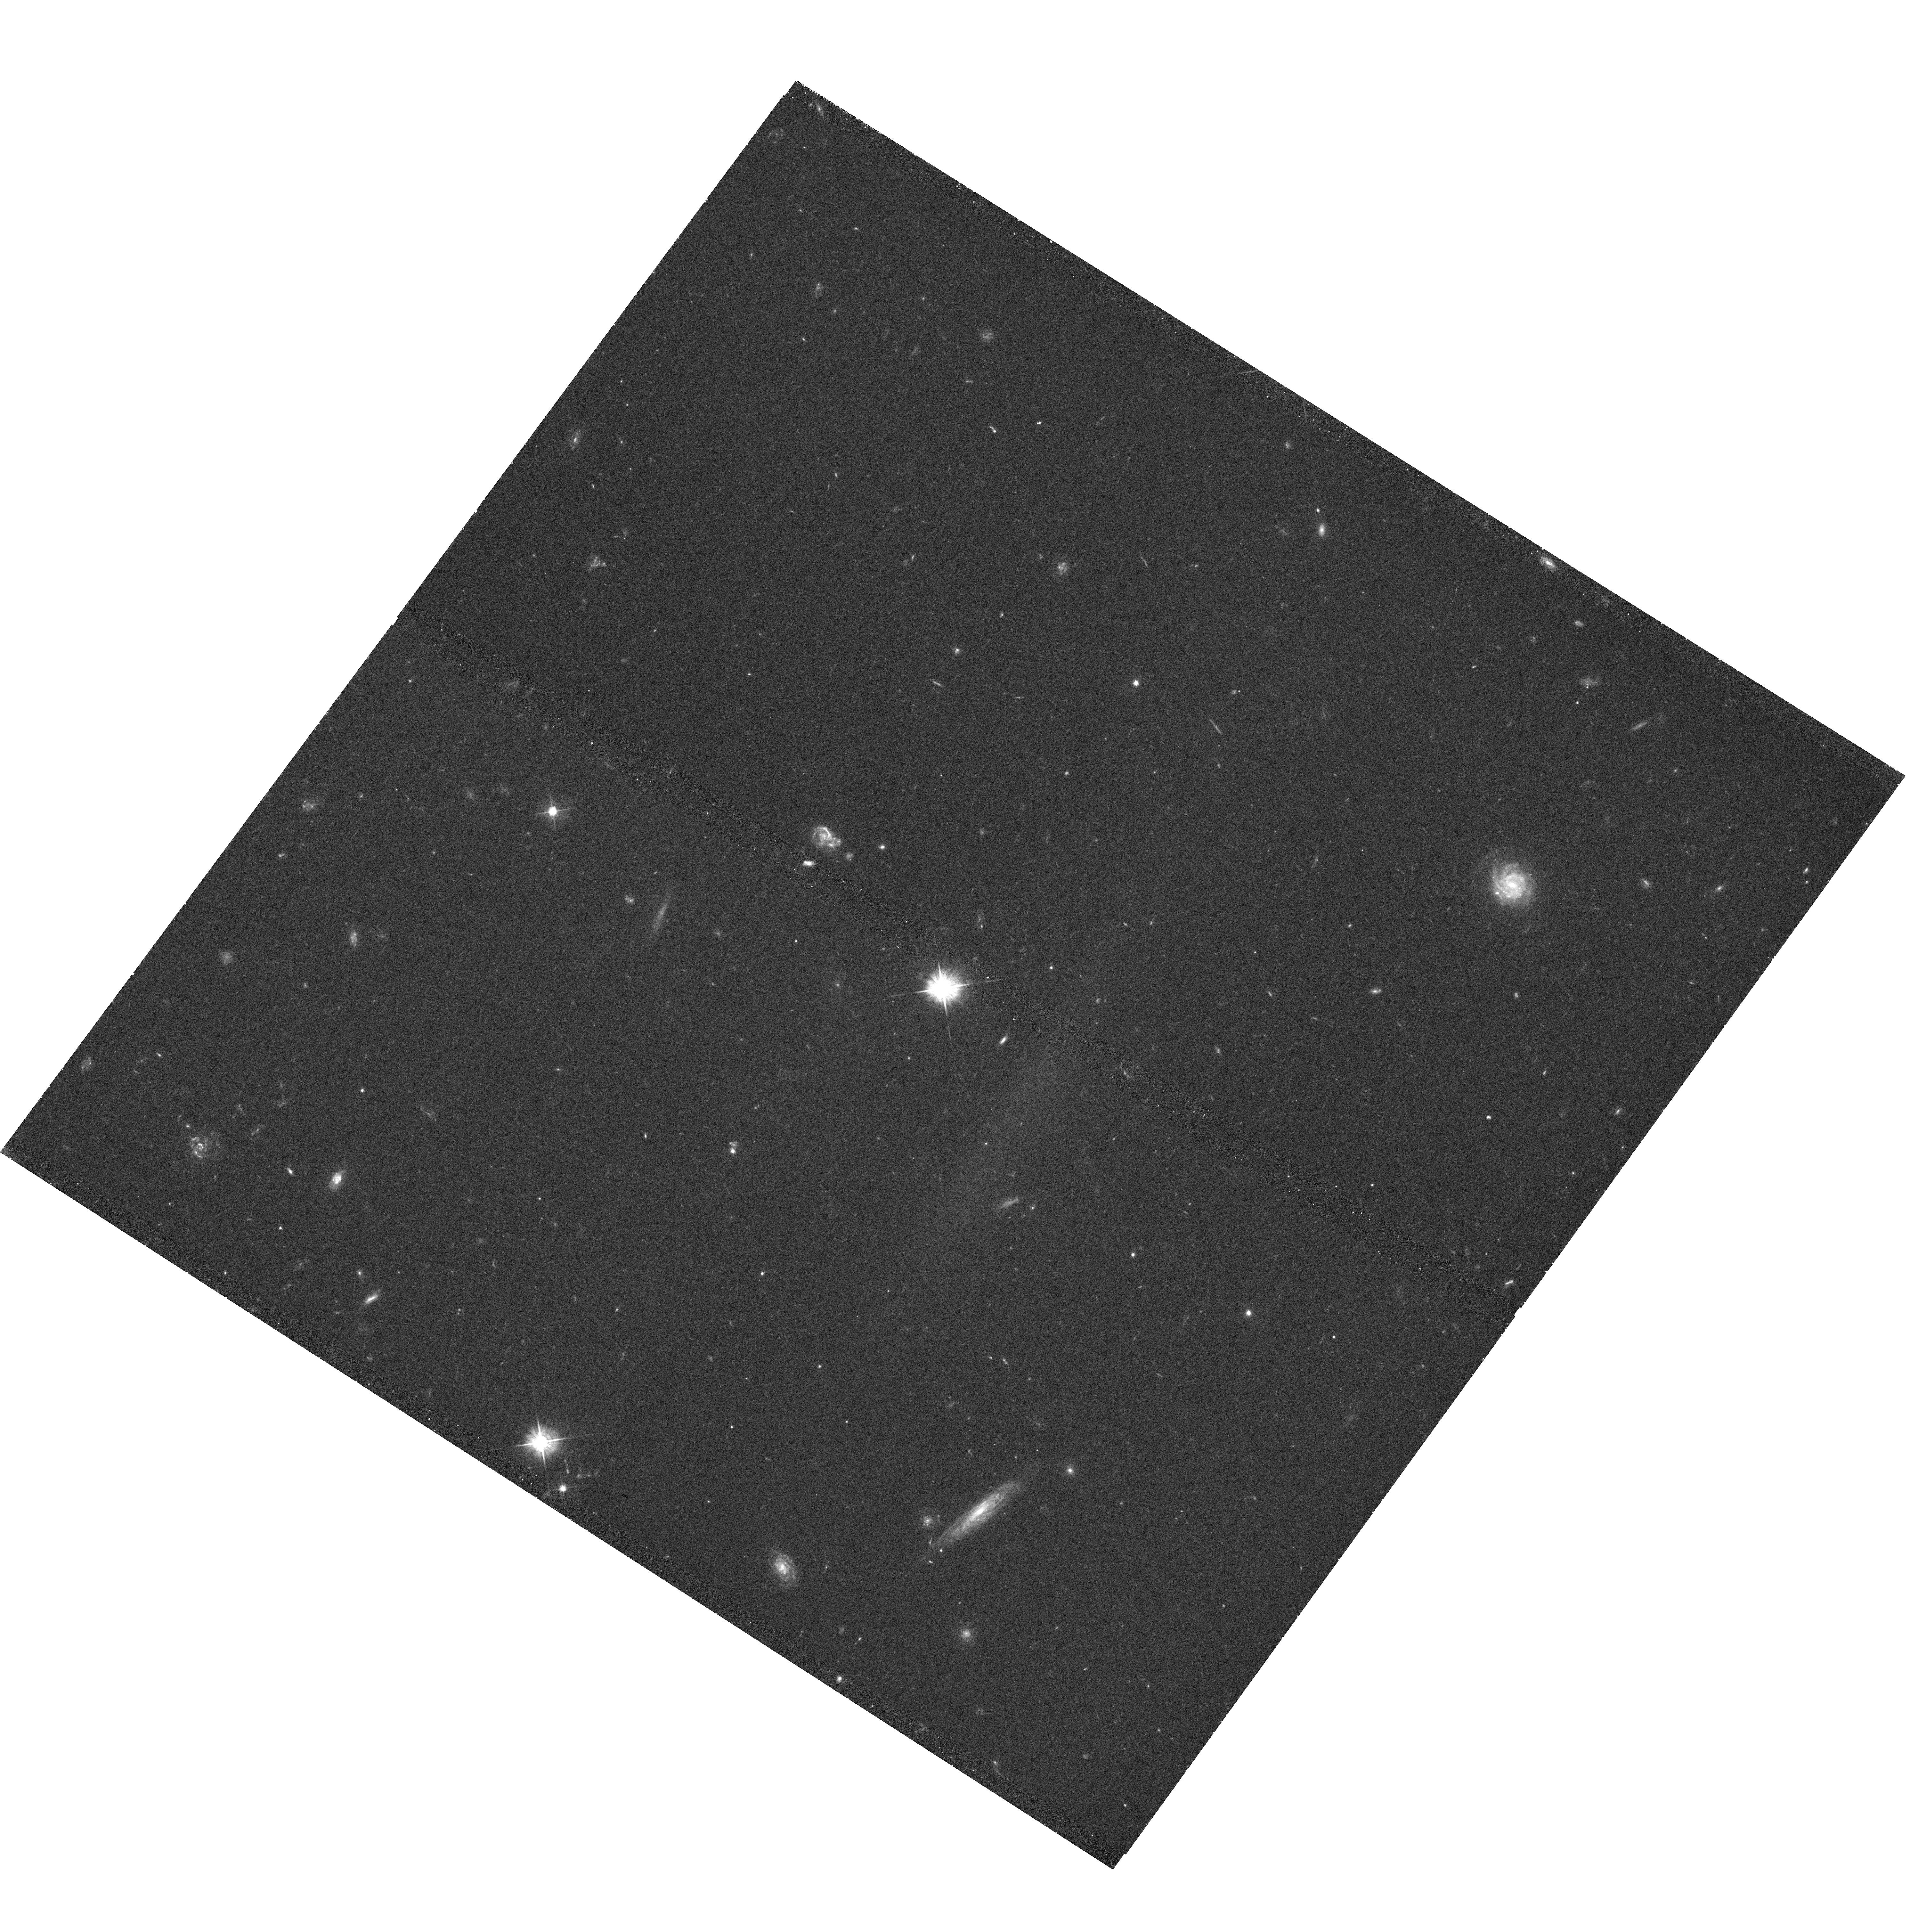
Target: Q1549-1
Instrument: WFC3/UVIS
Filter: F475W
Exposure: 42 min
Observation ID: hst_11638_05_wfc3_uvis_f475w_ib3t05

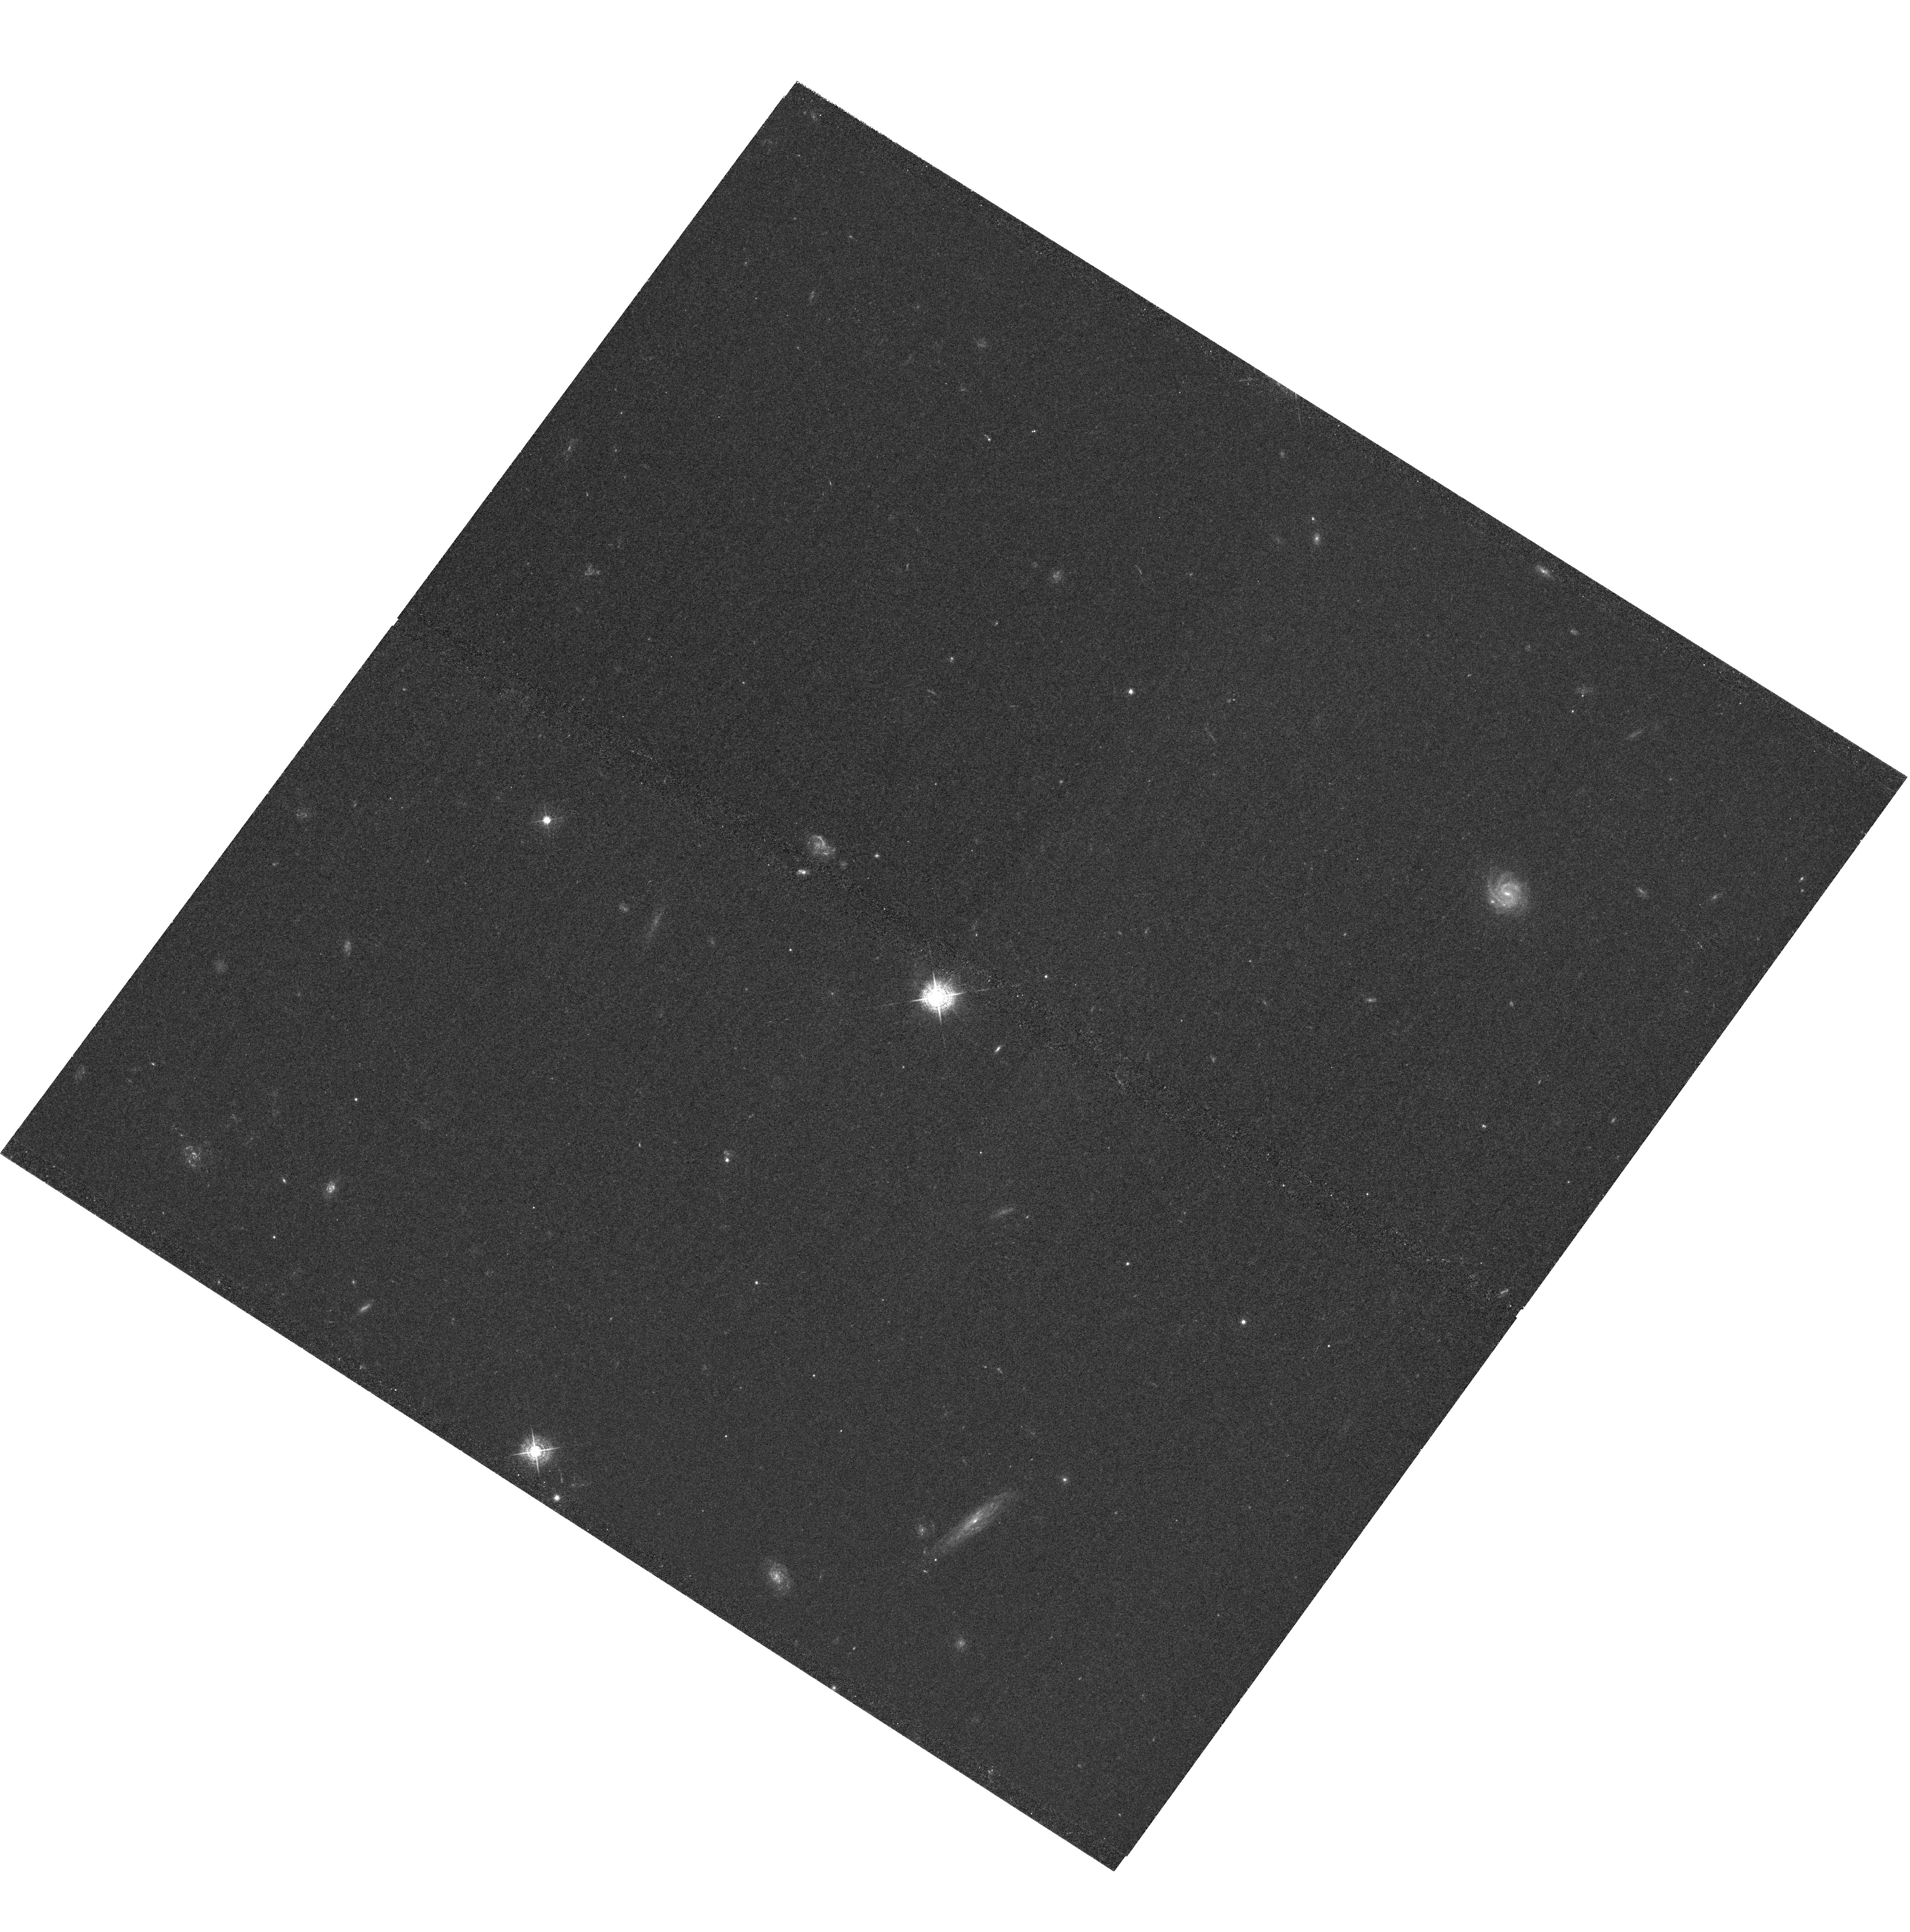
Target: Q1549-1
Instrument: WFC3/UVIS
Filter: F467M
Exposure: 3.3 h
Observation ID: hst_11638_06_wfc3_uvis_f467m_ib3t06

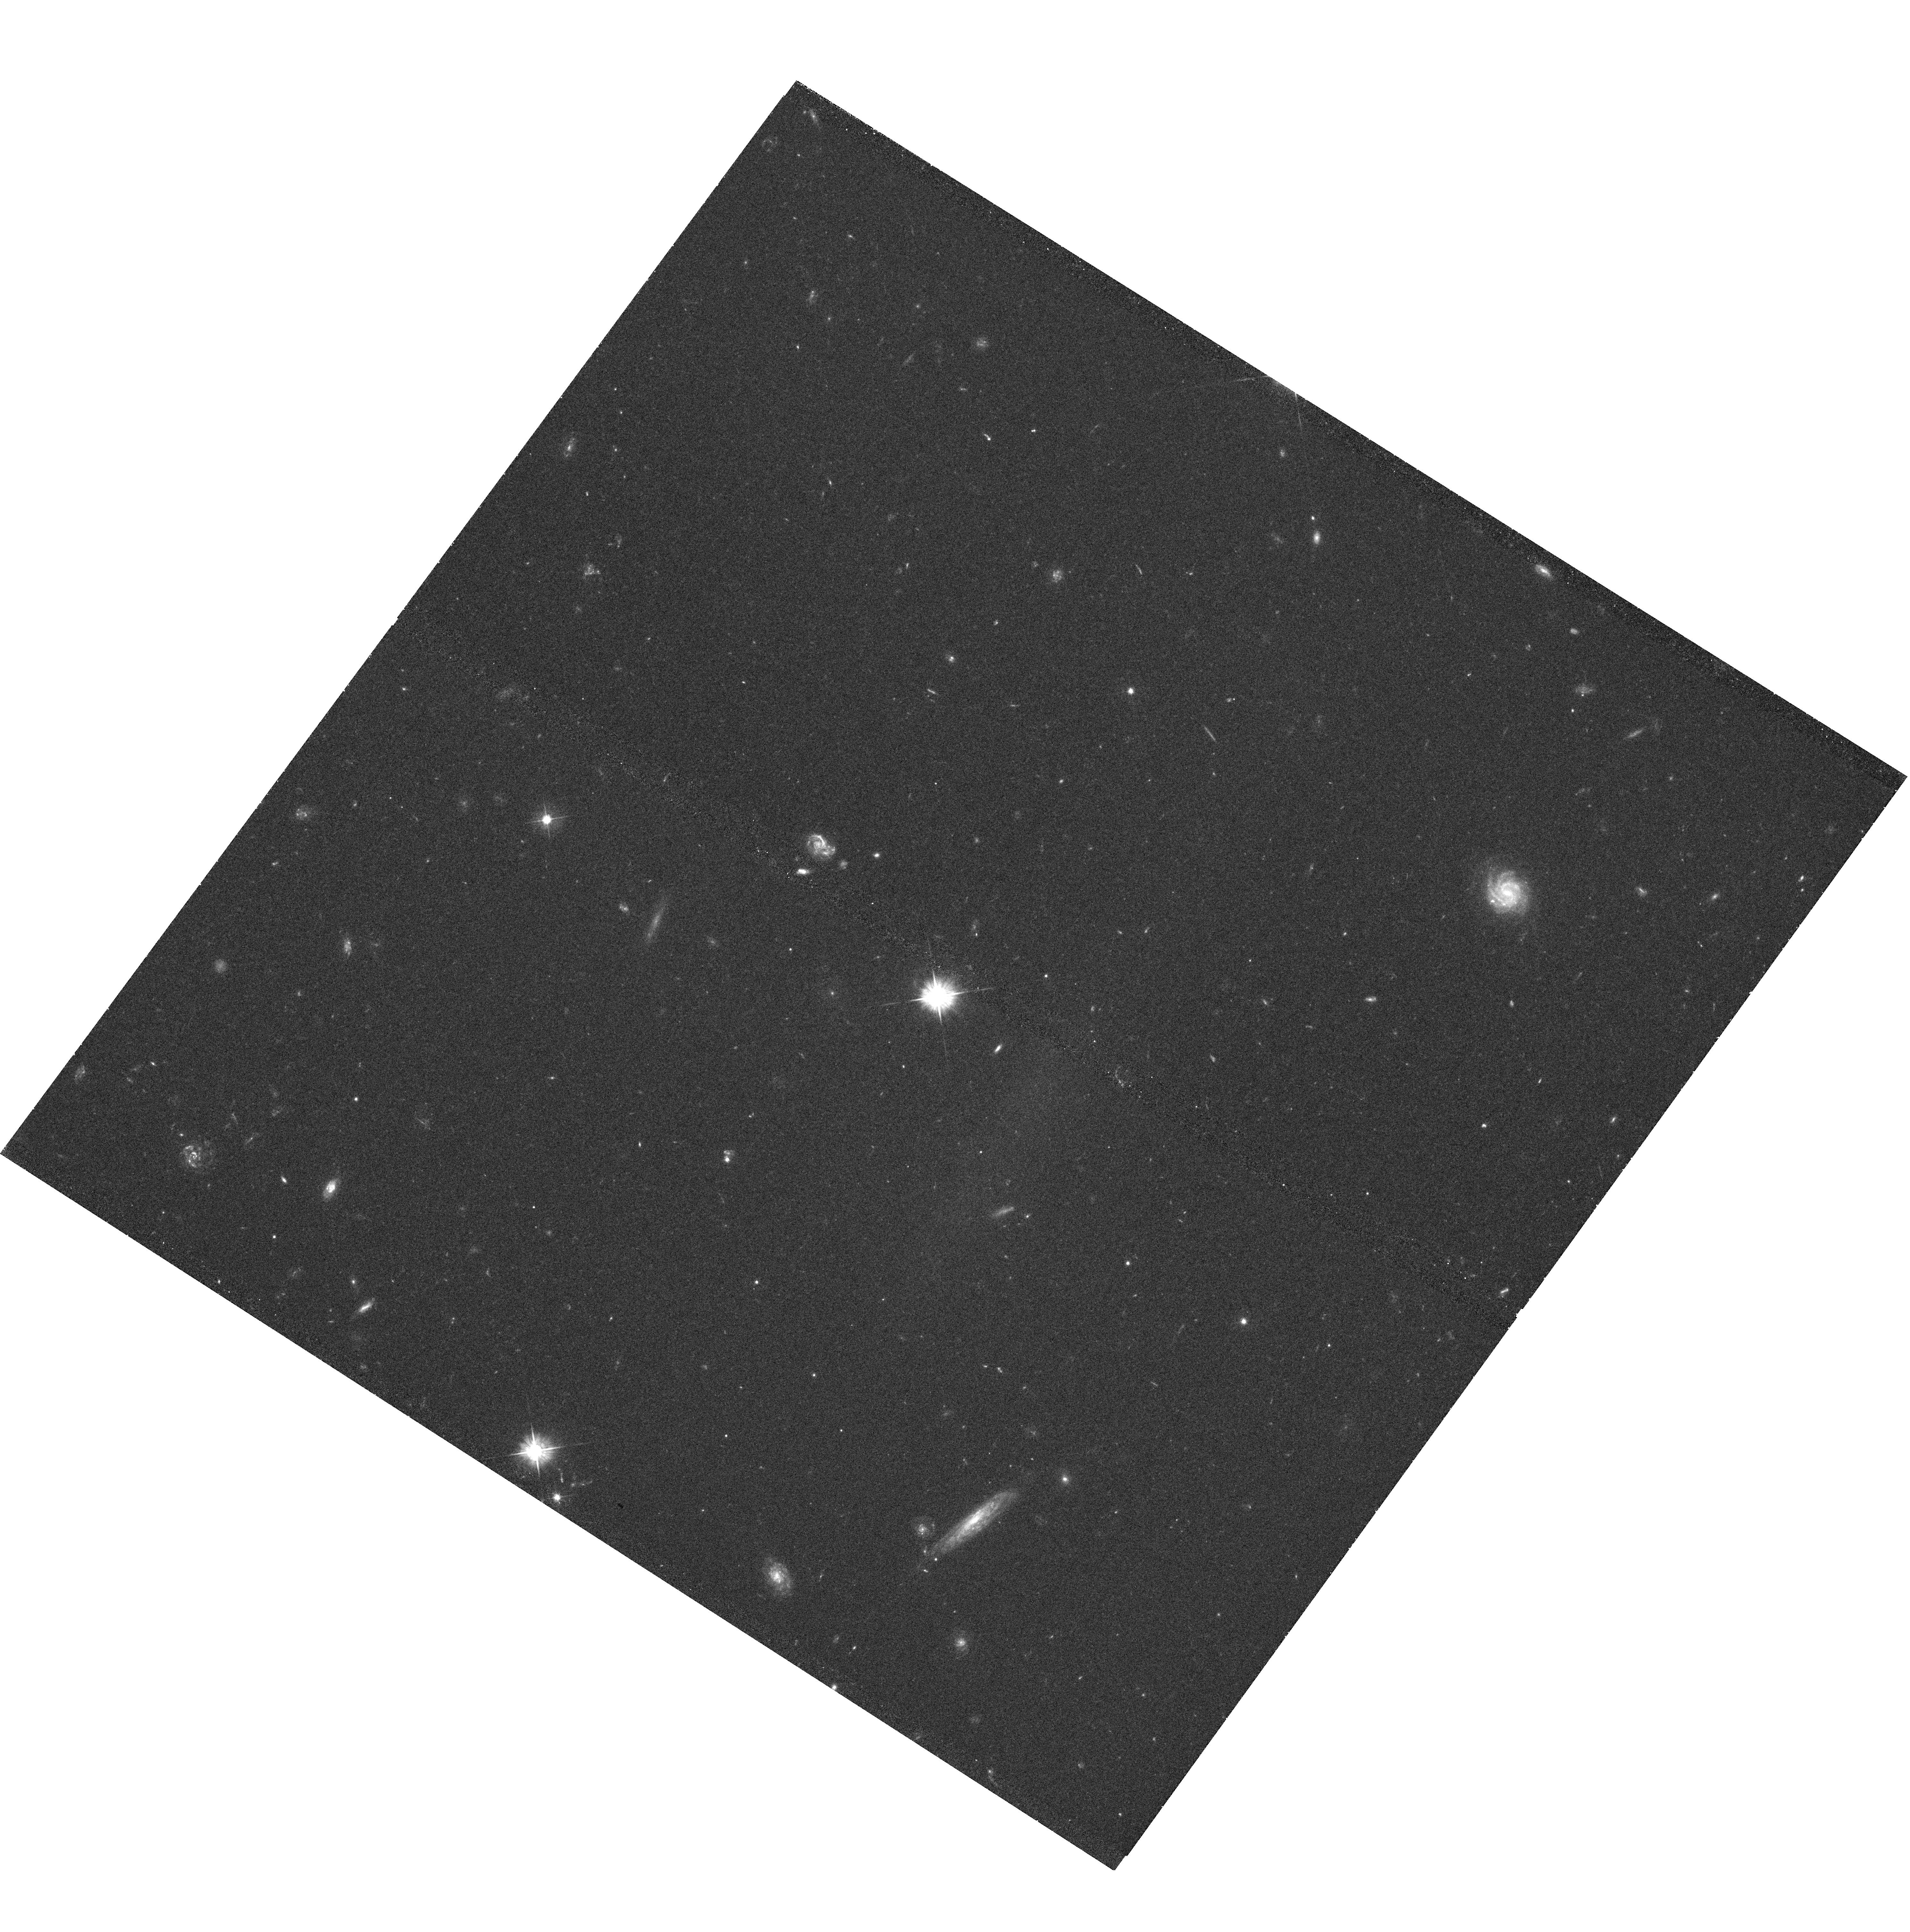
Target: Q1549-1
Instrument: WFC3/UVIS
Filter: F475W
Exposure: 42 min
Observation ID: hst_11638_06_wfc3_uvis_f475w_ib3t06

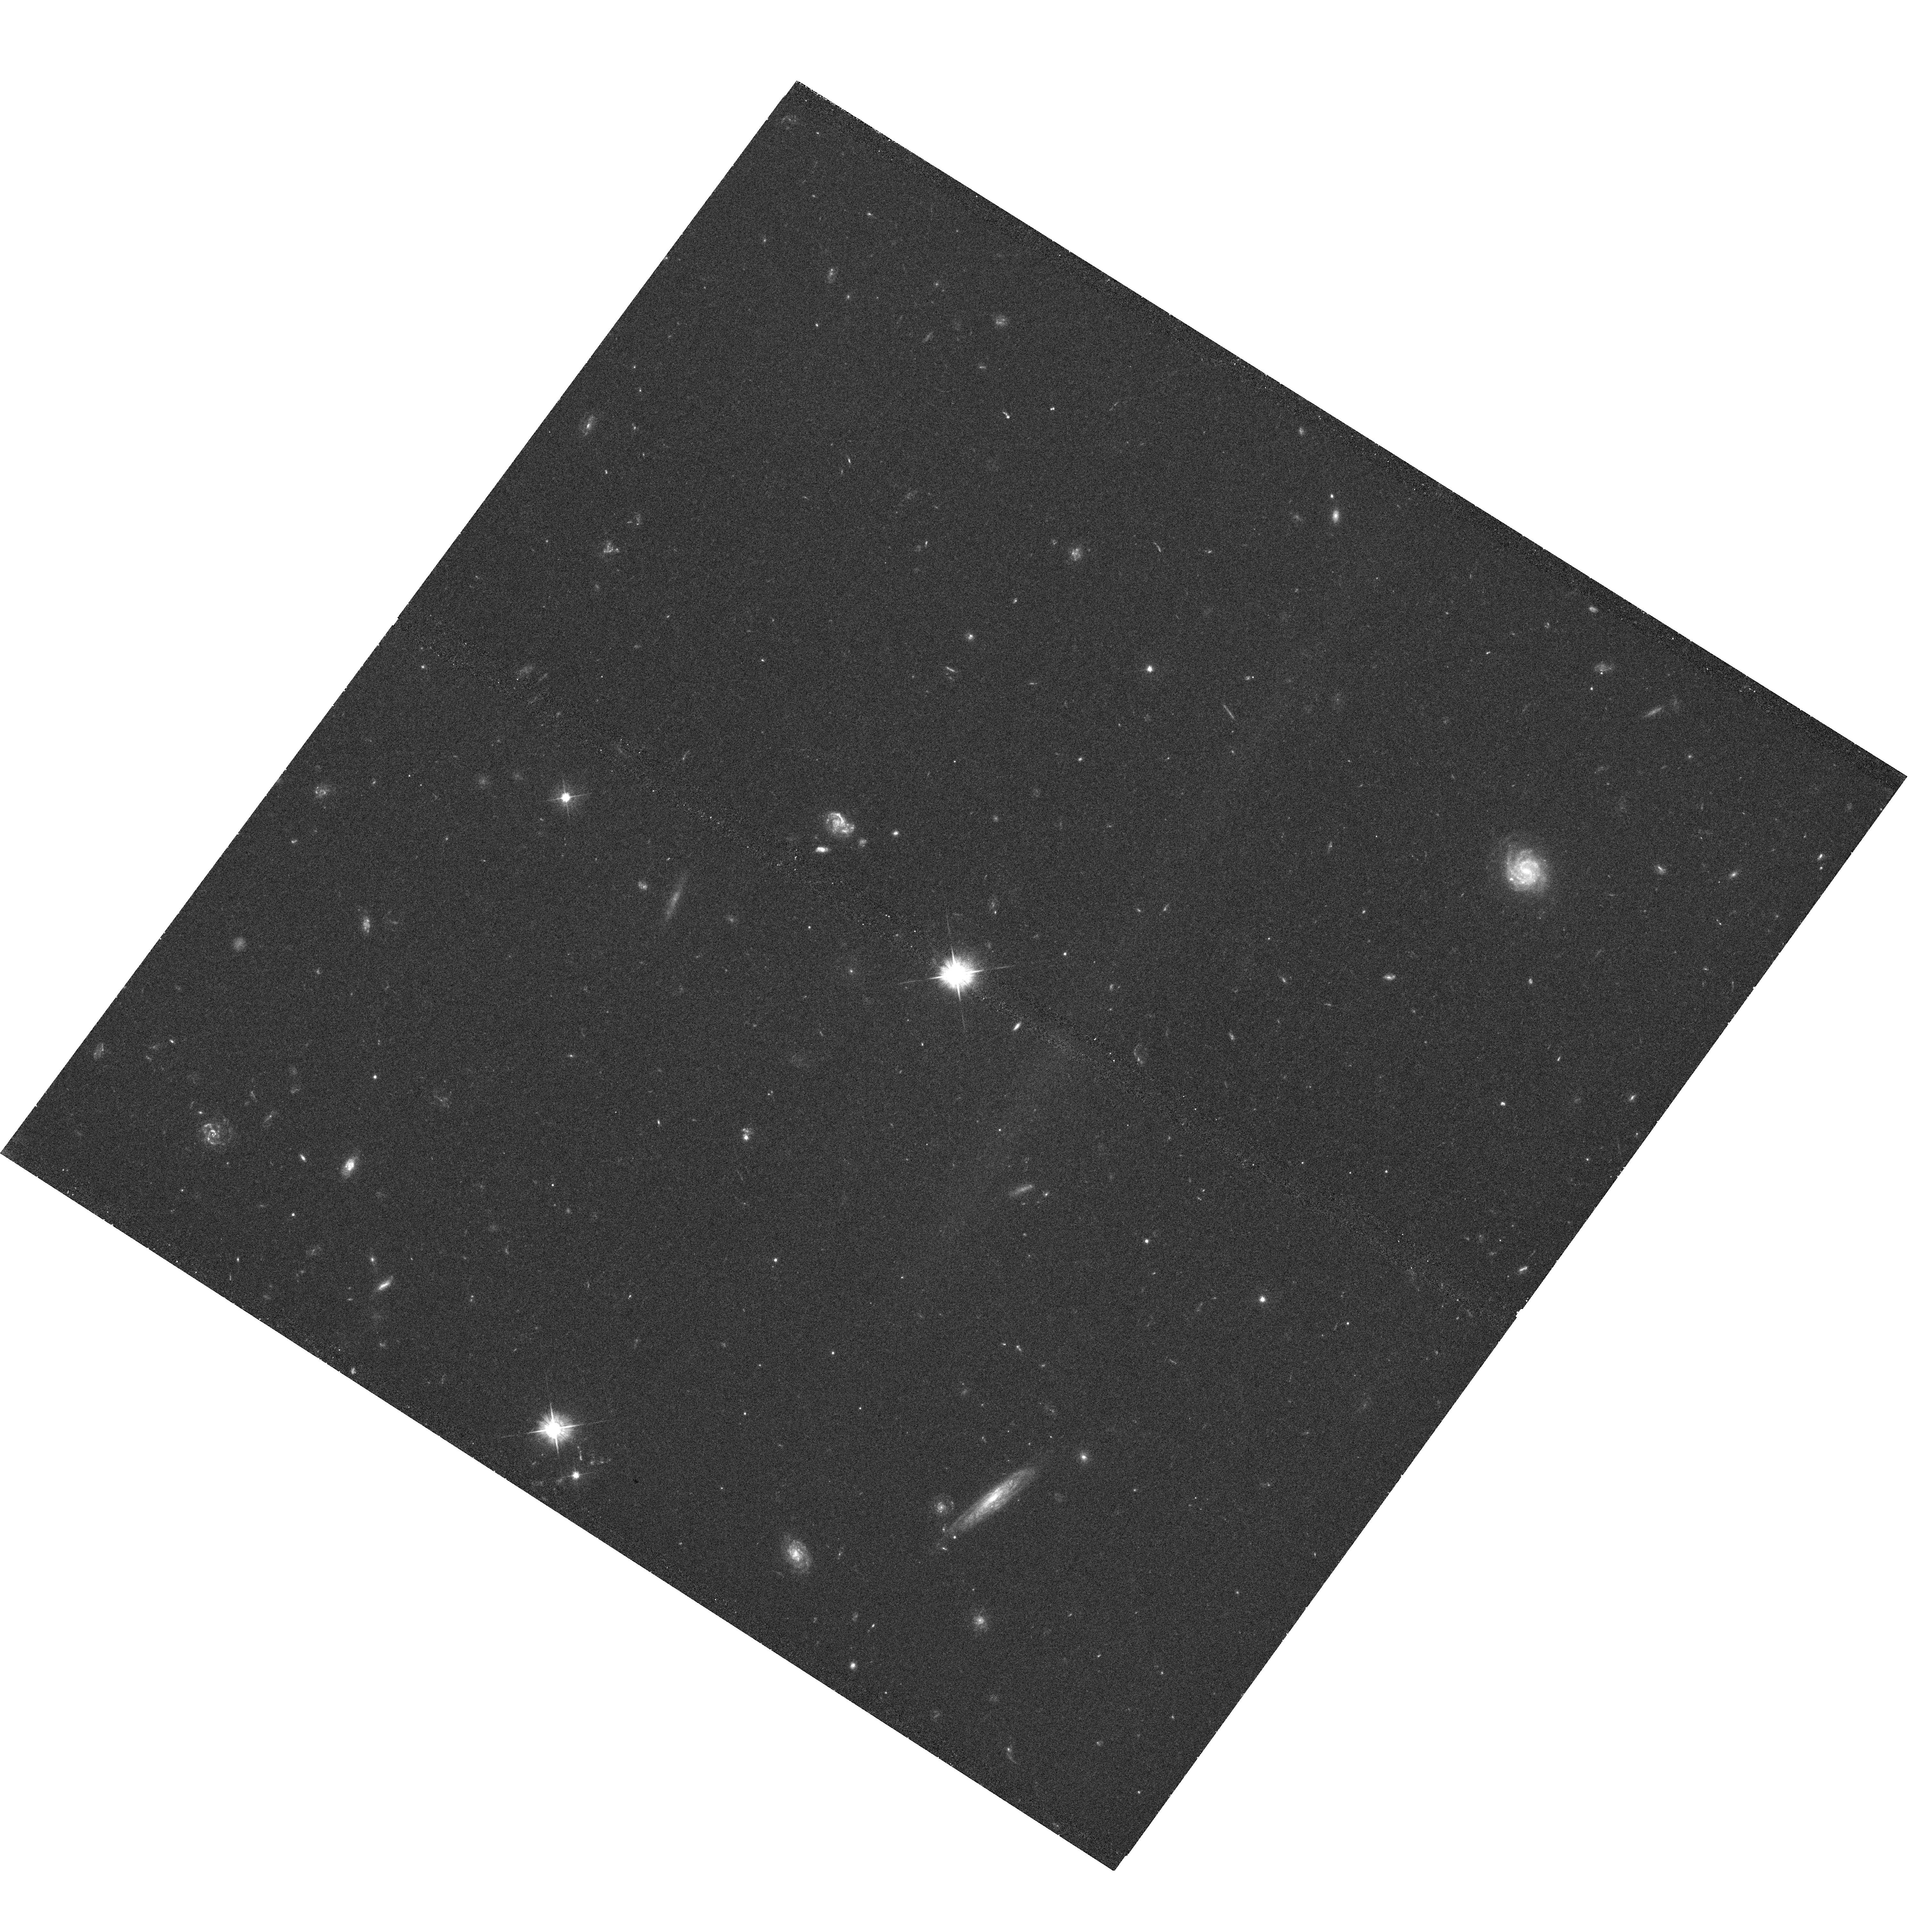
Target: Q1549-1
Instrument: WFC3/UVIS
Filter: F475W
Exposure: 42 min
Observation ID: hst_11638_01_wfc3_uvis_f475w_ib3t01

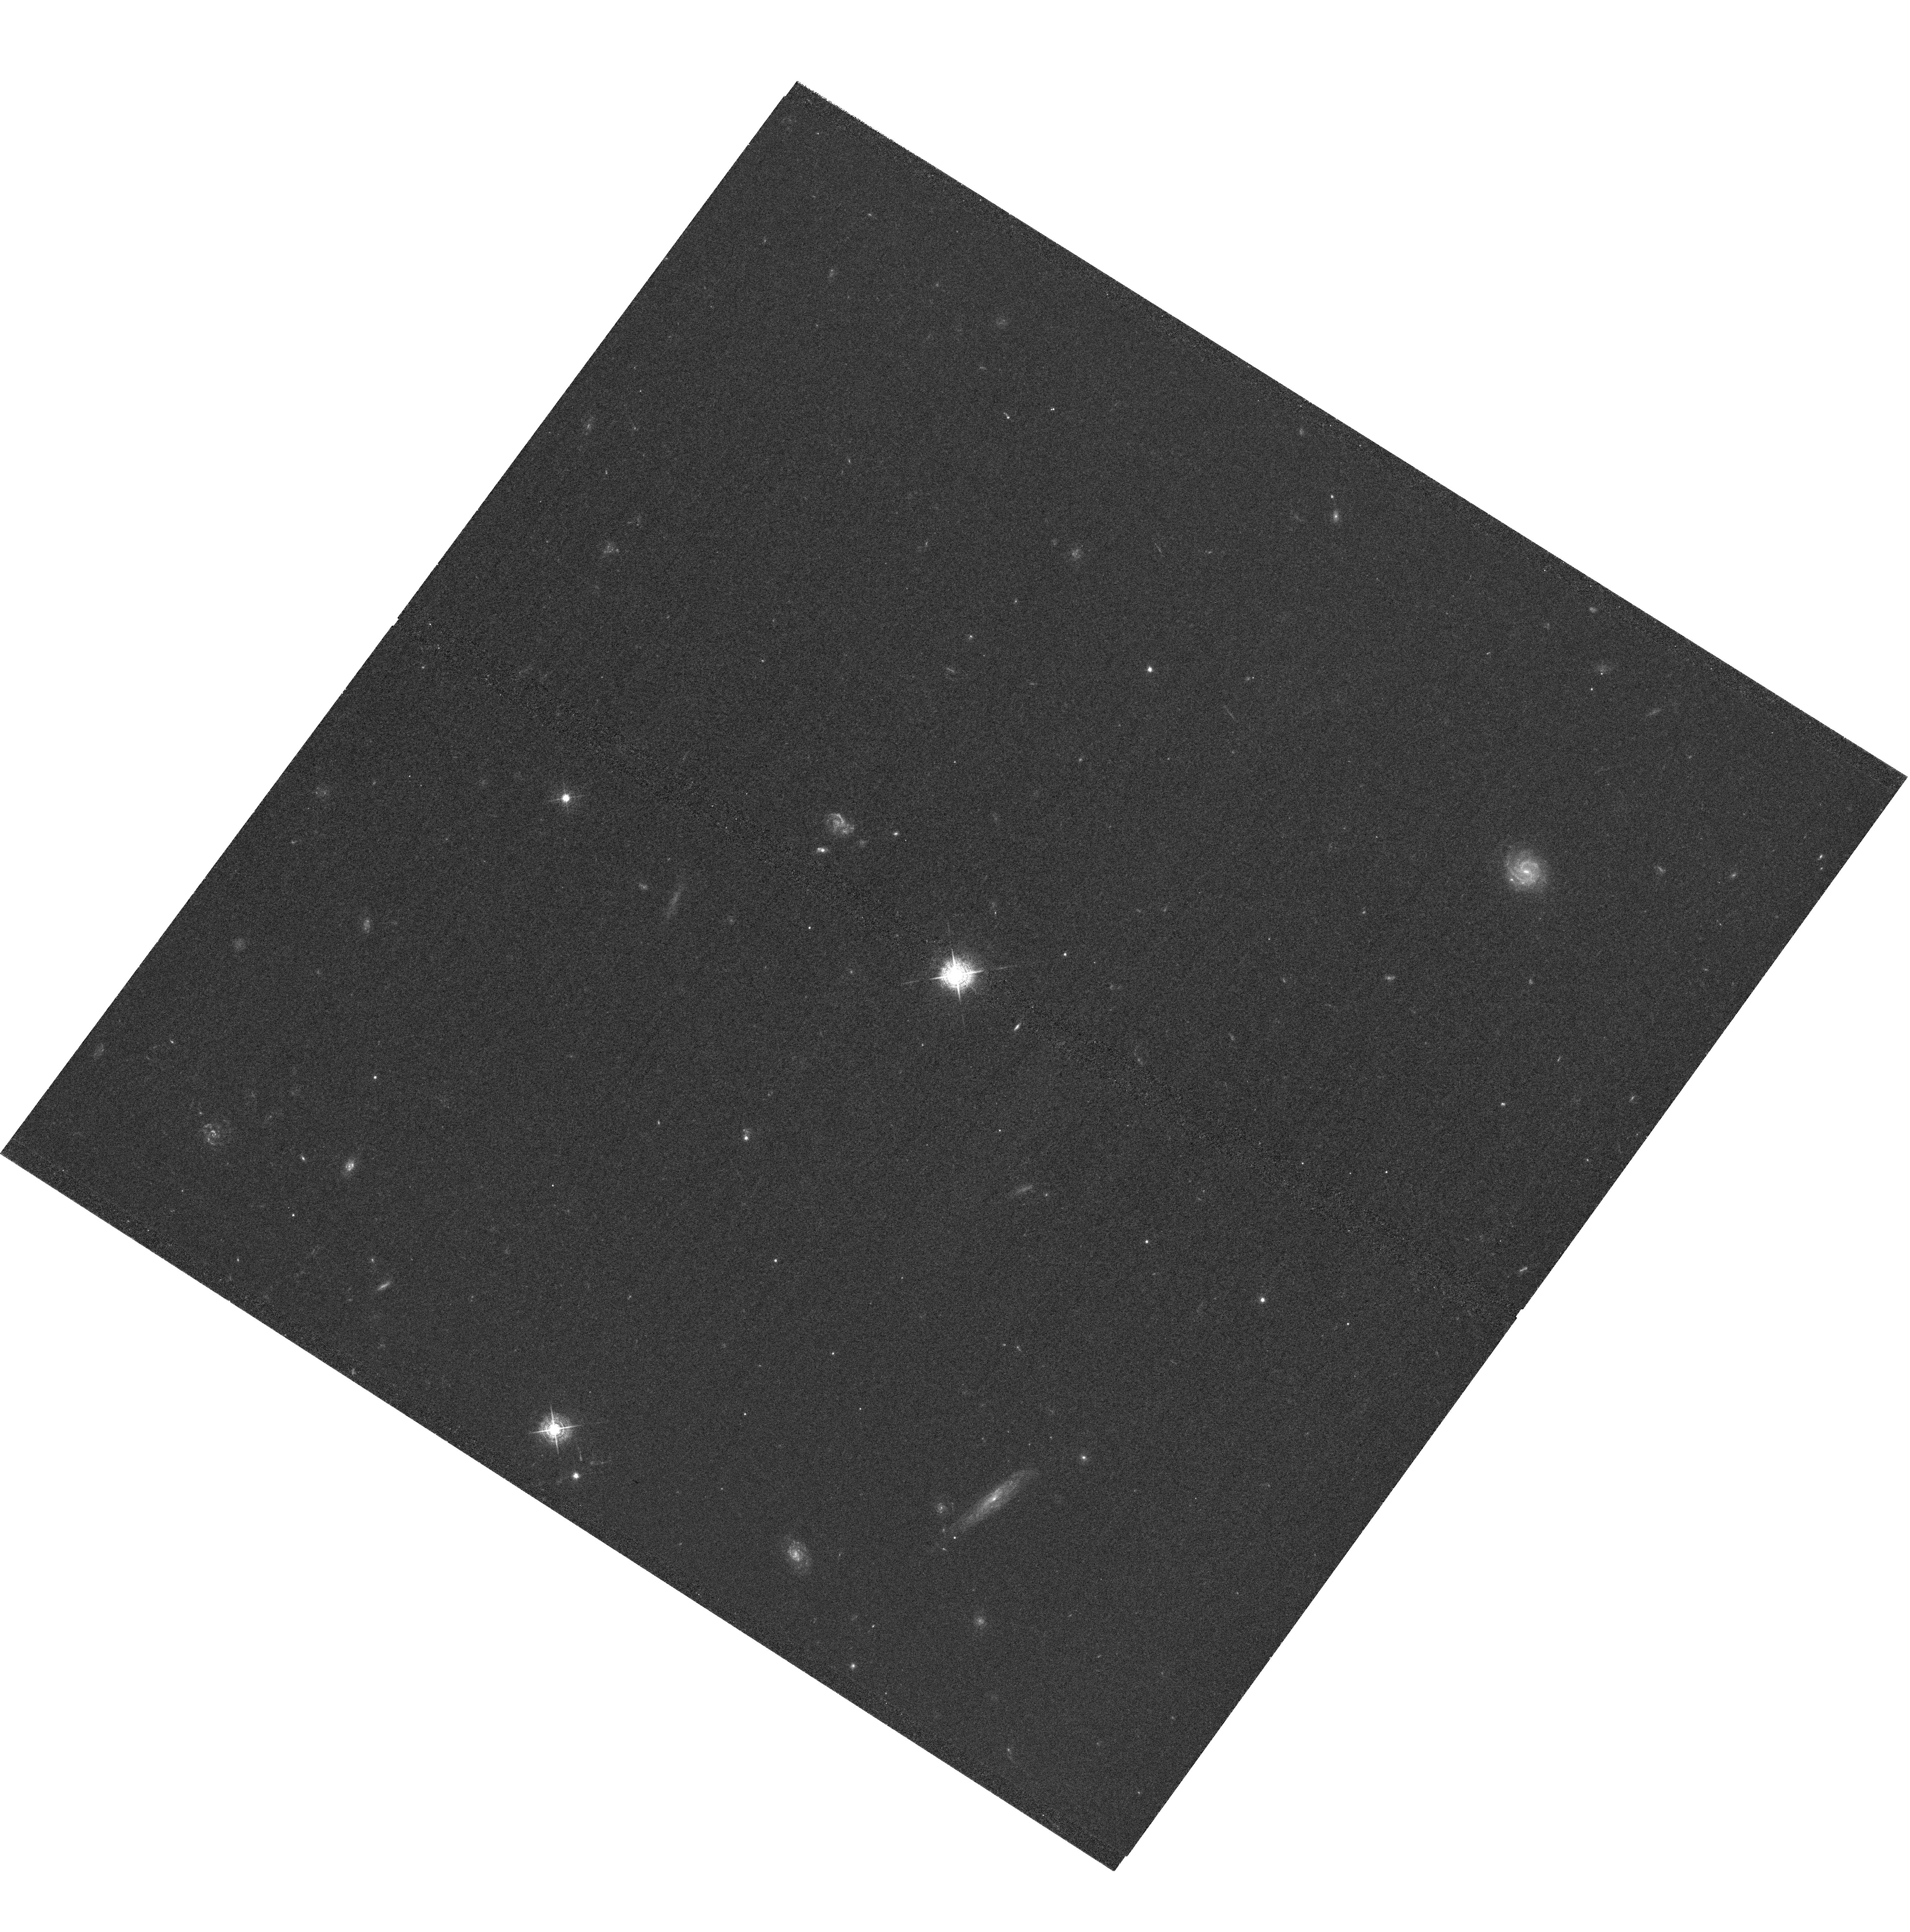
Target: Q1549-1
Instrument: WFC3/UVIS
Filter: F467M
Exposure: 3.3 h
Observation ID: hst_11638_01_wfc3_uvis_f467m_ib3t01

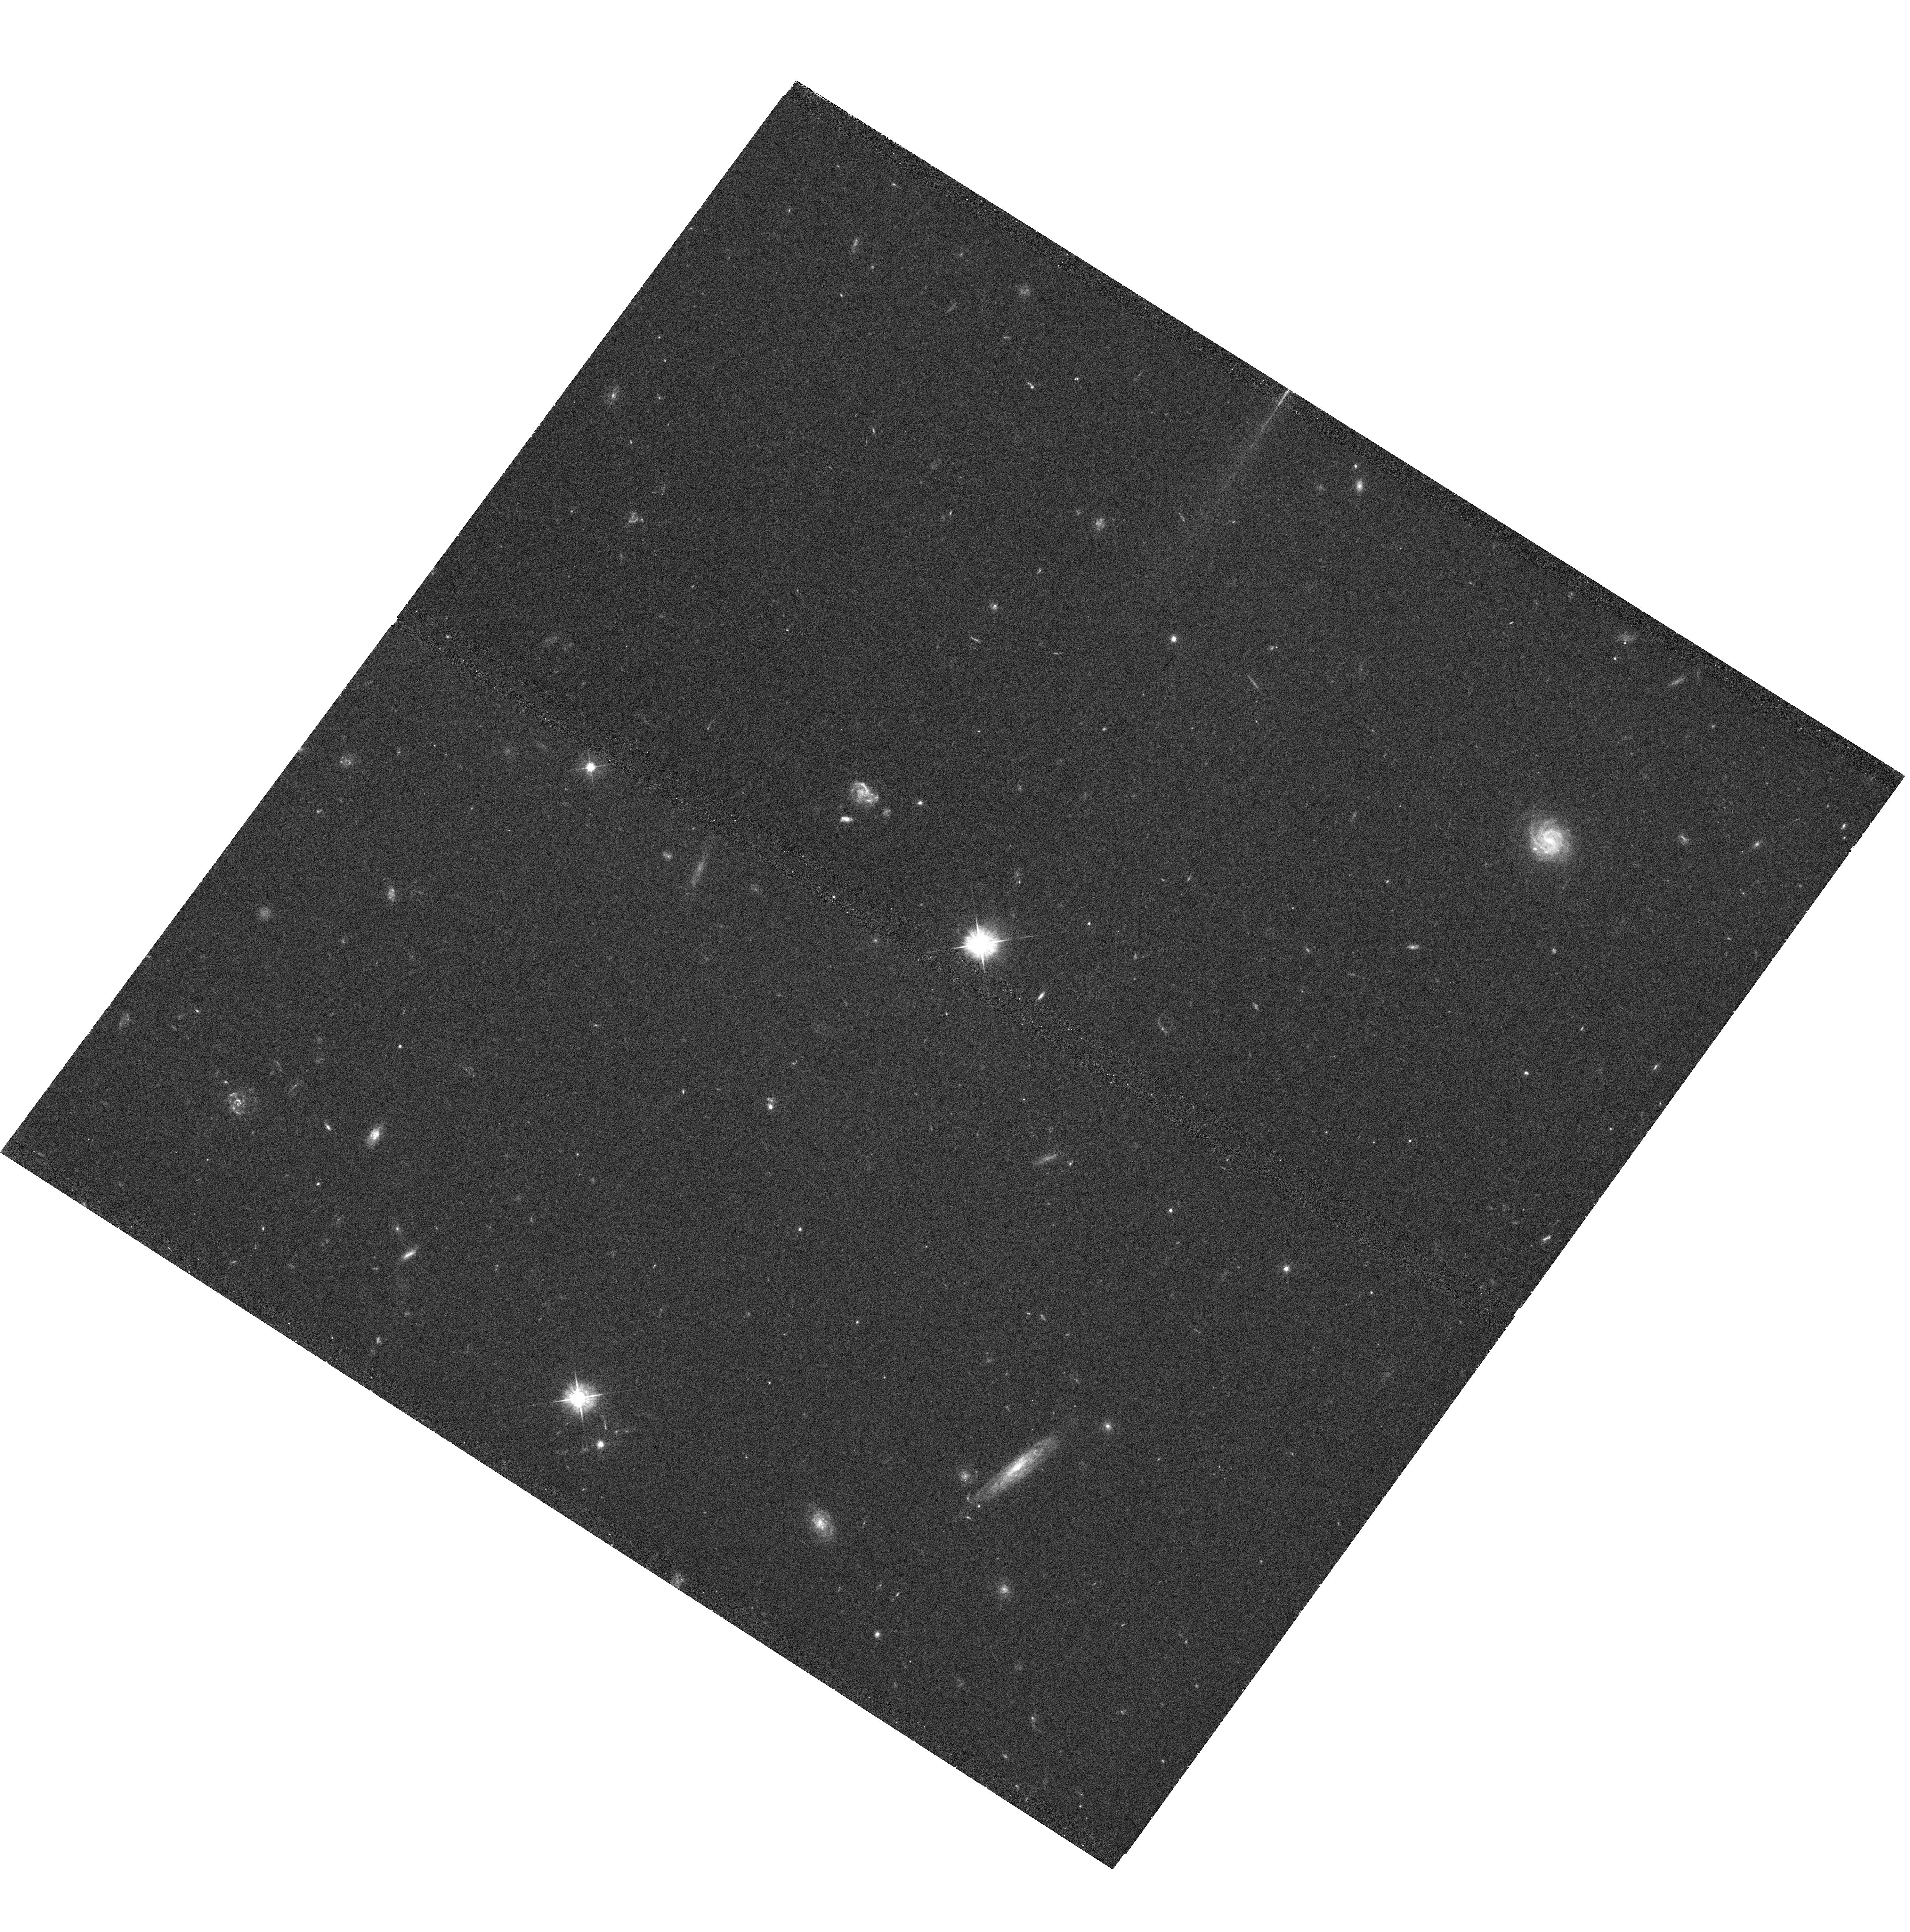
Target: Q1549-1
Instrument: WFC3/UVIS
Filter: F475W
Exposure: 42 min
Observation ID: hst_11638_02_wfc3_uvis_f475w_ib3t02

Illuminating the HI Structure of a Proto-cluster Region at z=2.84 (PI: Steidel, Charles C.)

We propose very deep intermediate-band Lyman alpha imaging in the field of a newly-discovered proto-cluster region surrounding the extremely luminous QSO HS1549+19 at z=2.844. The large structure, initially discovered in a spectroscopic survey of galaxies in fields surrounding the brightest QSOs at z=2.5-2.8, represents an ideal laboratory for studying the response of the intergalactic medium to a source of ionizing photons that exceeds the UV background by factors >1000. Within a single pointing of WFC3-UVIS there are already more than 45 known Lyman alpha emitters, most of which are already spectroscopically confirmed, and at least 3 of which are giant ``Lyman alpha blobs''. Many of the objects have properties similar to those expected from the process of fluorescence, in which Lyman alpha emission is induced by the UV radiation field of the QSO in any HI gas that dense enough to remain partially self-shielded. Fortuitously, the F467M filter (Stromgren "b") in WFC3-UVIS is a perfect match to Lyman alpha at z=2.844. In combination with an equally deep broad-band continuum image, the observations will allow the construction of a Lyman alpha map tracing dense gas throughout the inner parts of a proto-cluster region at sub-kpc resolution. The ability to measure the spatial sub-structure and surface brightness distribution of Lya emission, relative to known protocluster galaxies and AGN, will illuminate the ``cosmic web'' in a dense region caught in a violent stage of formation.